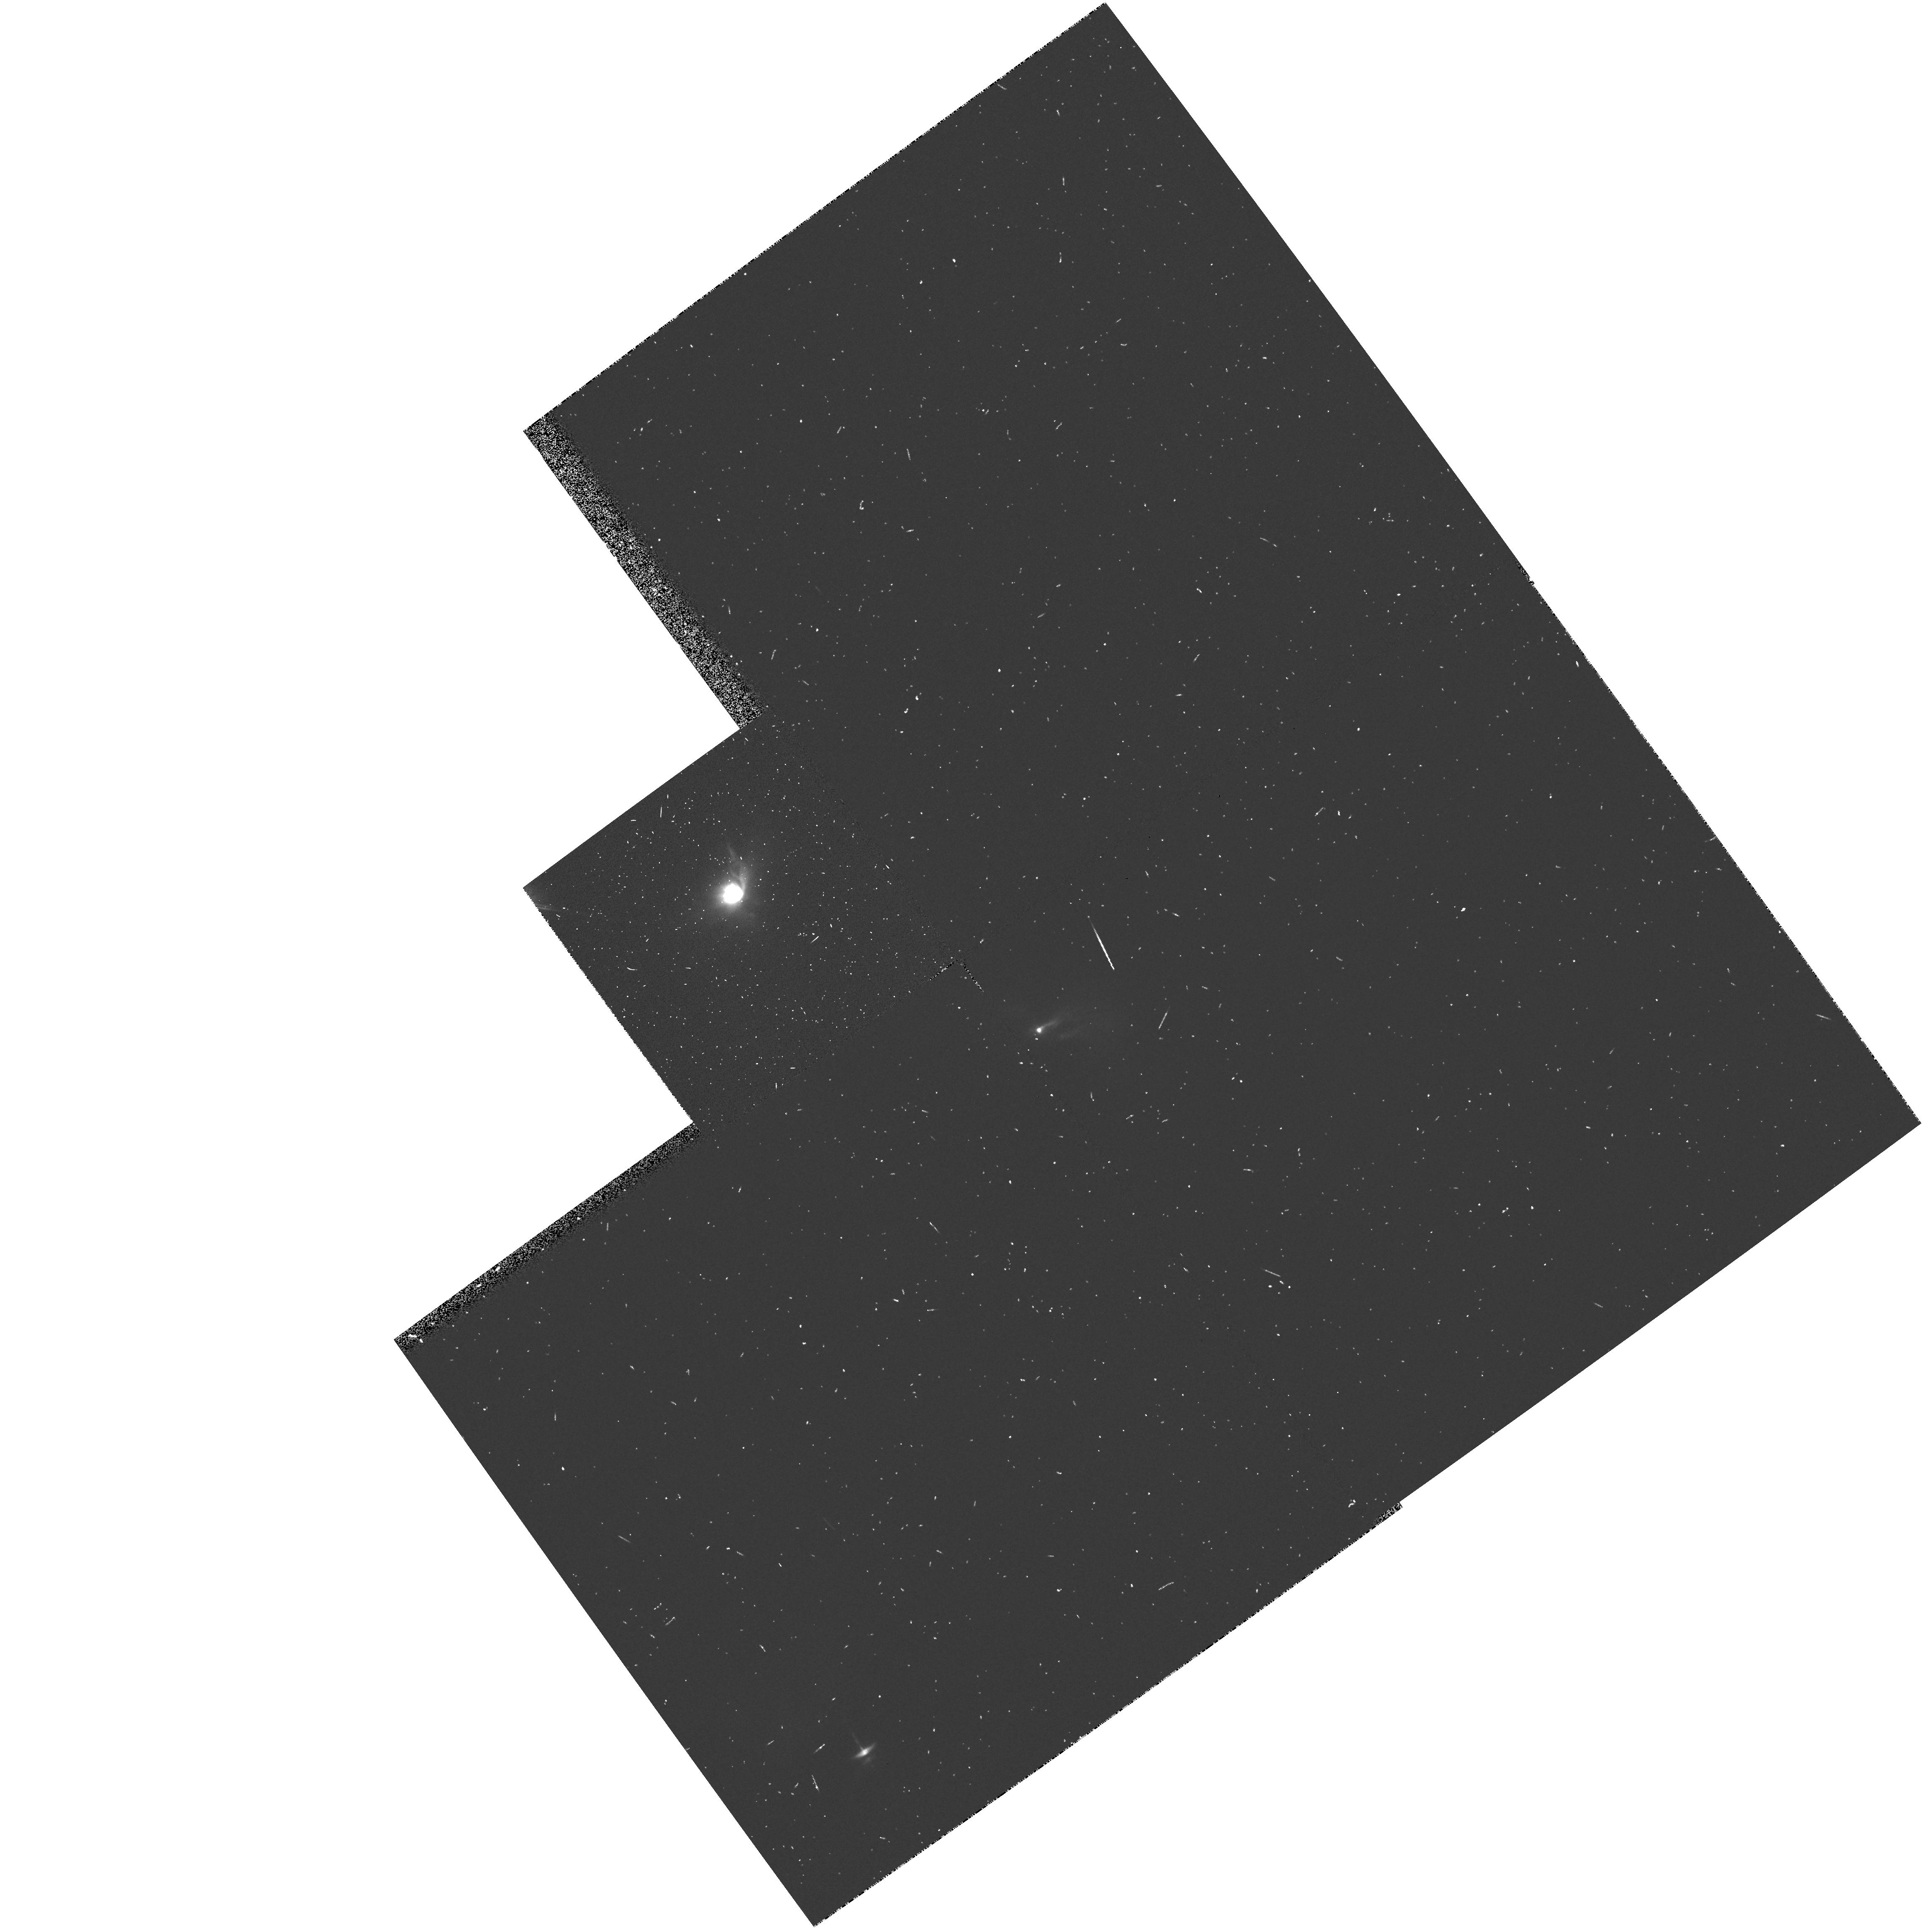
Target: HL-TAU
Instrument: WFPC2/PC
Filter: F555W
Exposure: 6 min
Observation ID: hst_5204_04_wfpc2_pc_f555w_u26s04

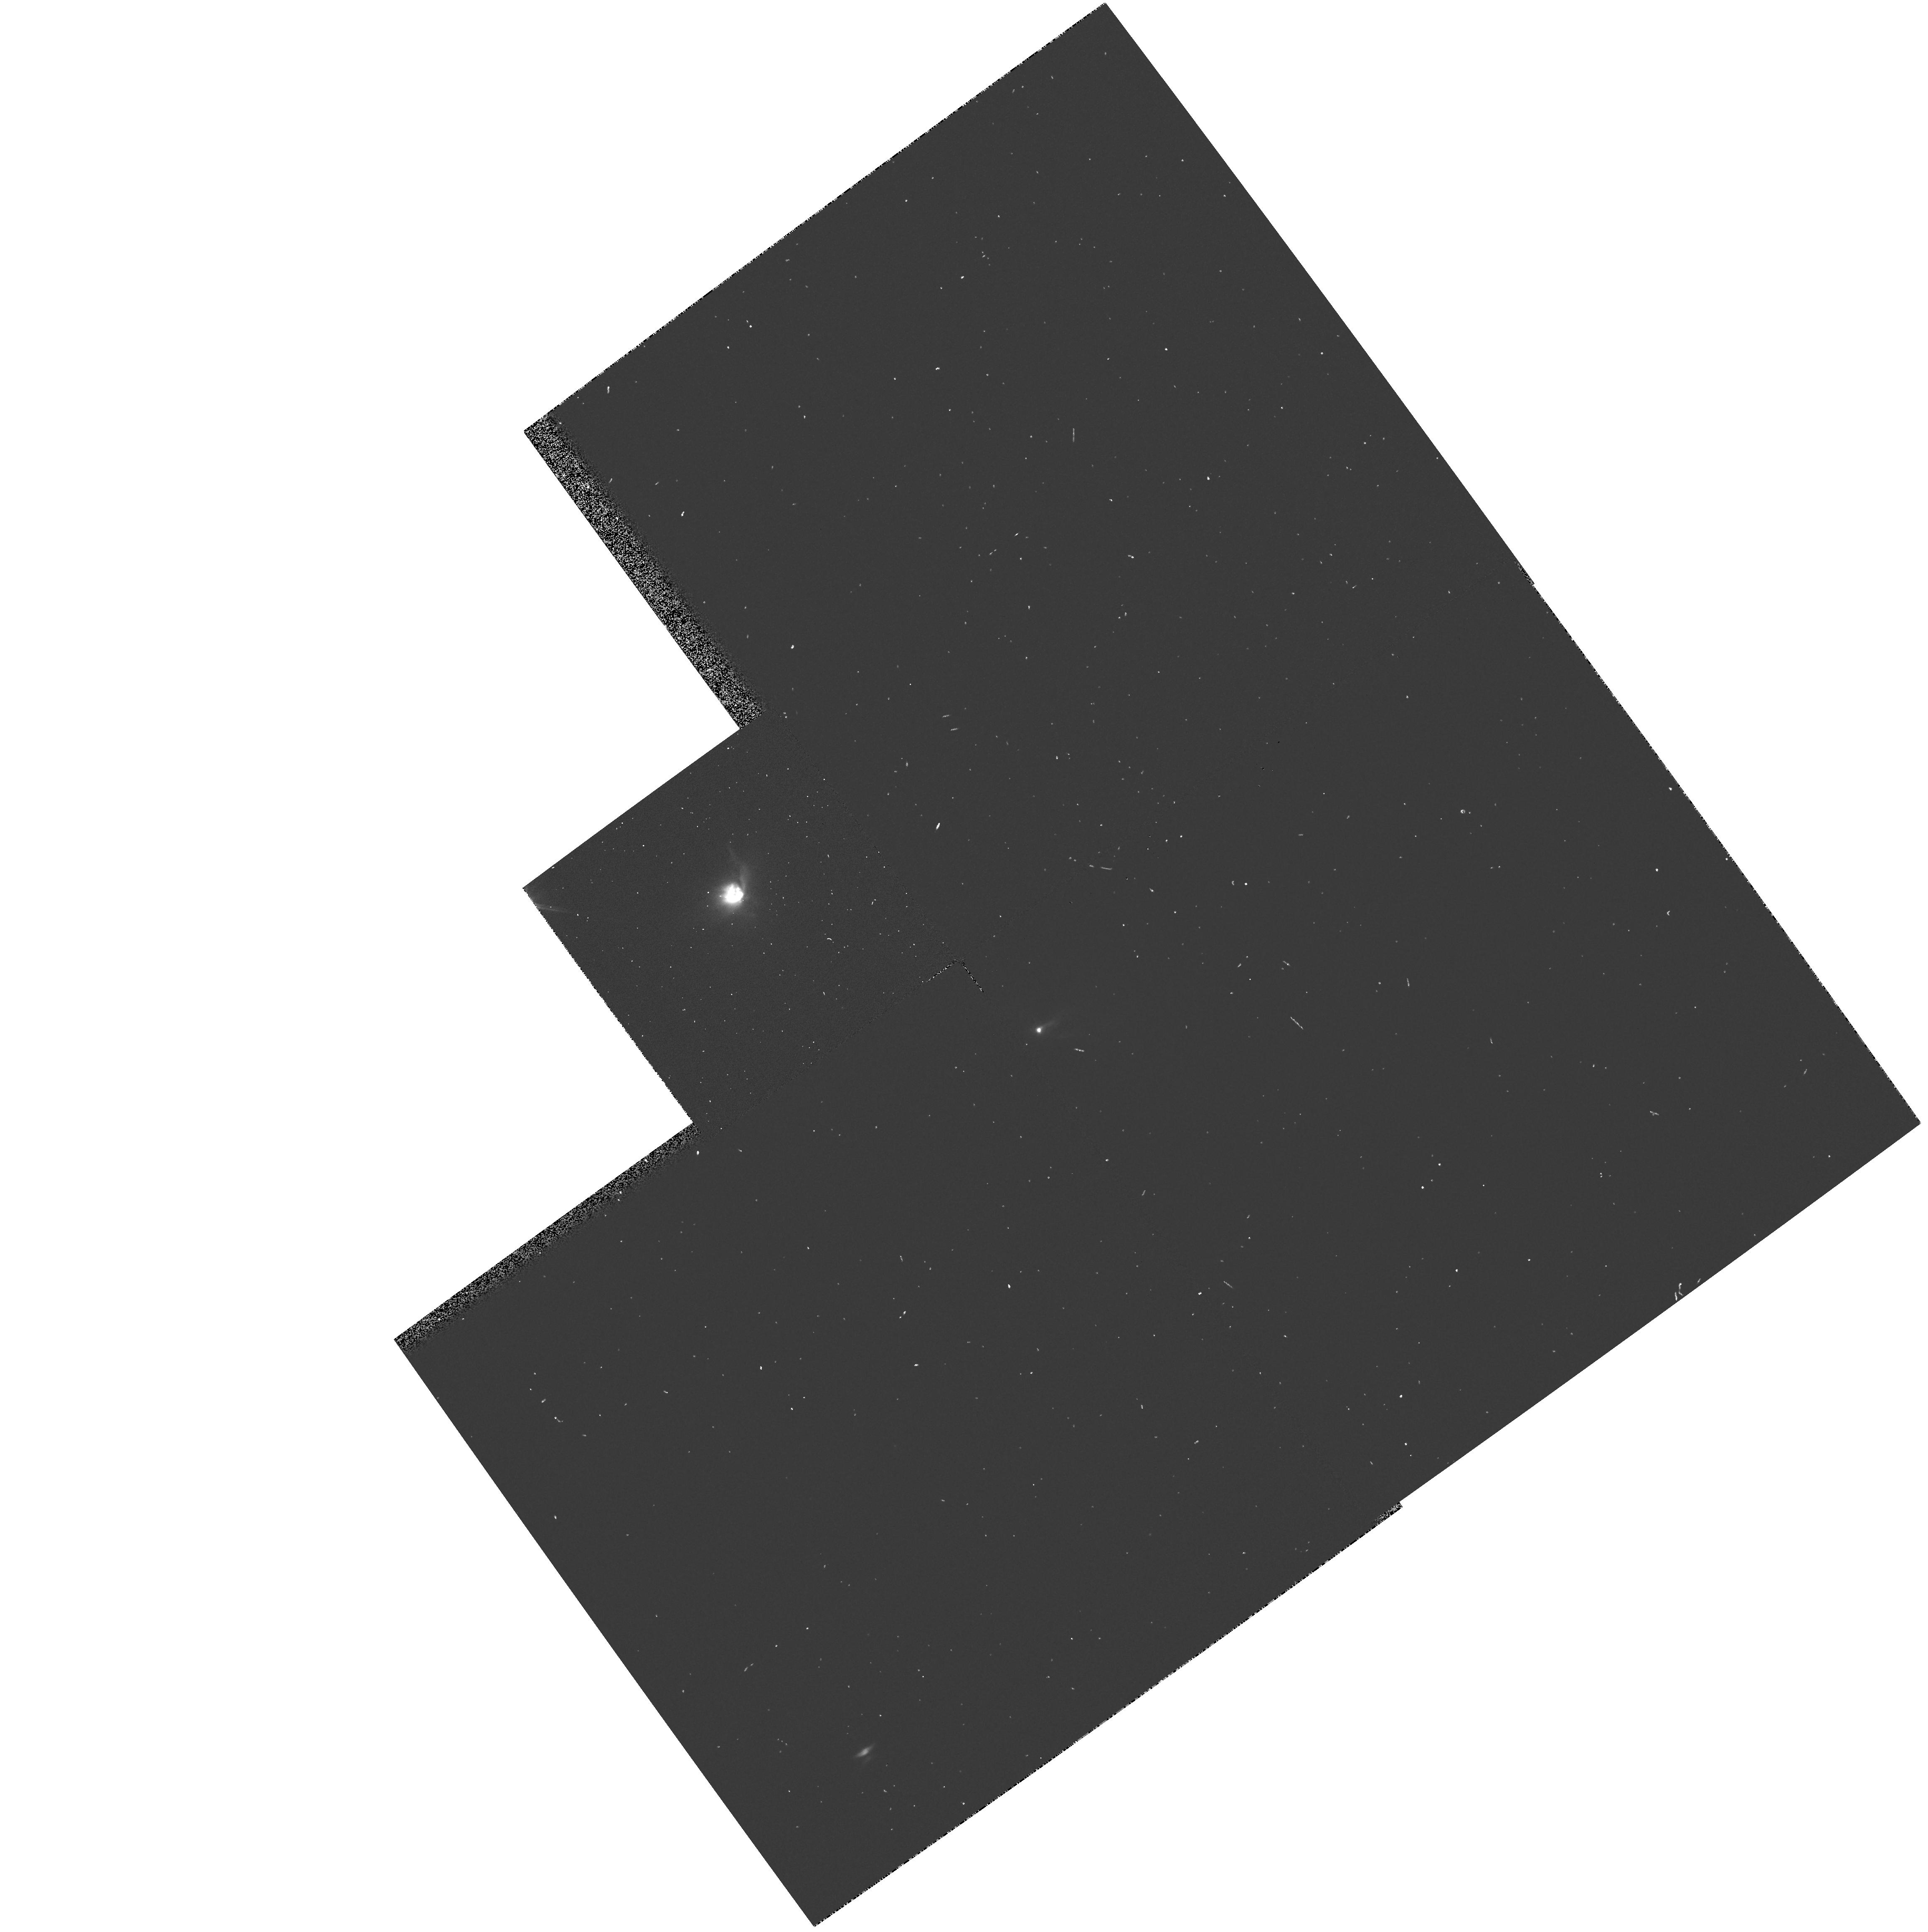
Target: HL-TAU
Instrument: WFPC2/PC
Filter: F814W
Exposure: 1 min
Observation ID: hst_5204_04_wfpc2_pc_f814w_u26s04

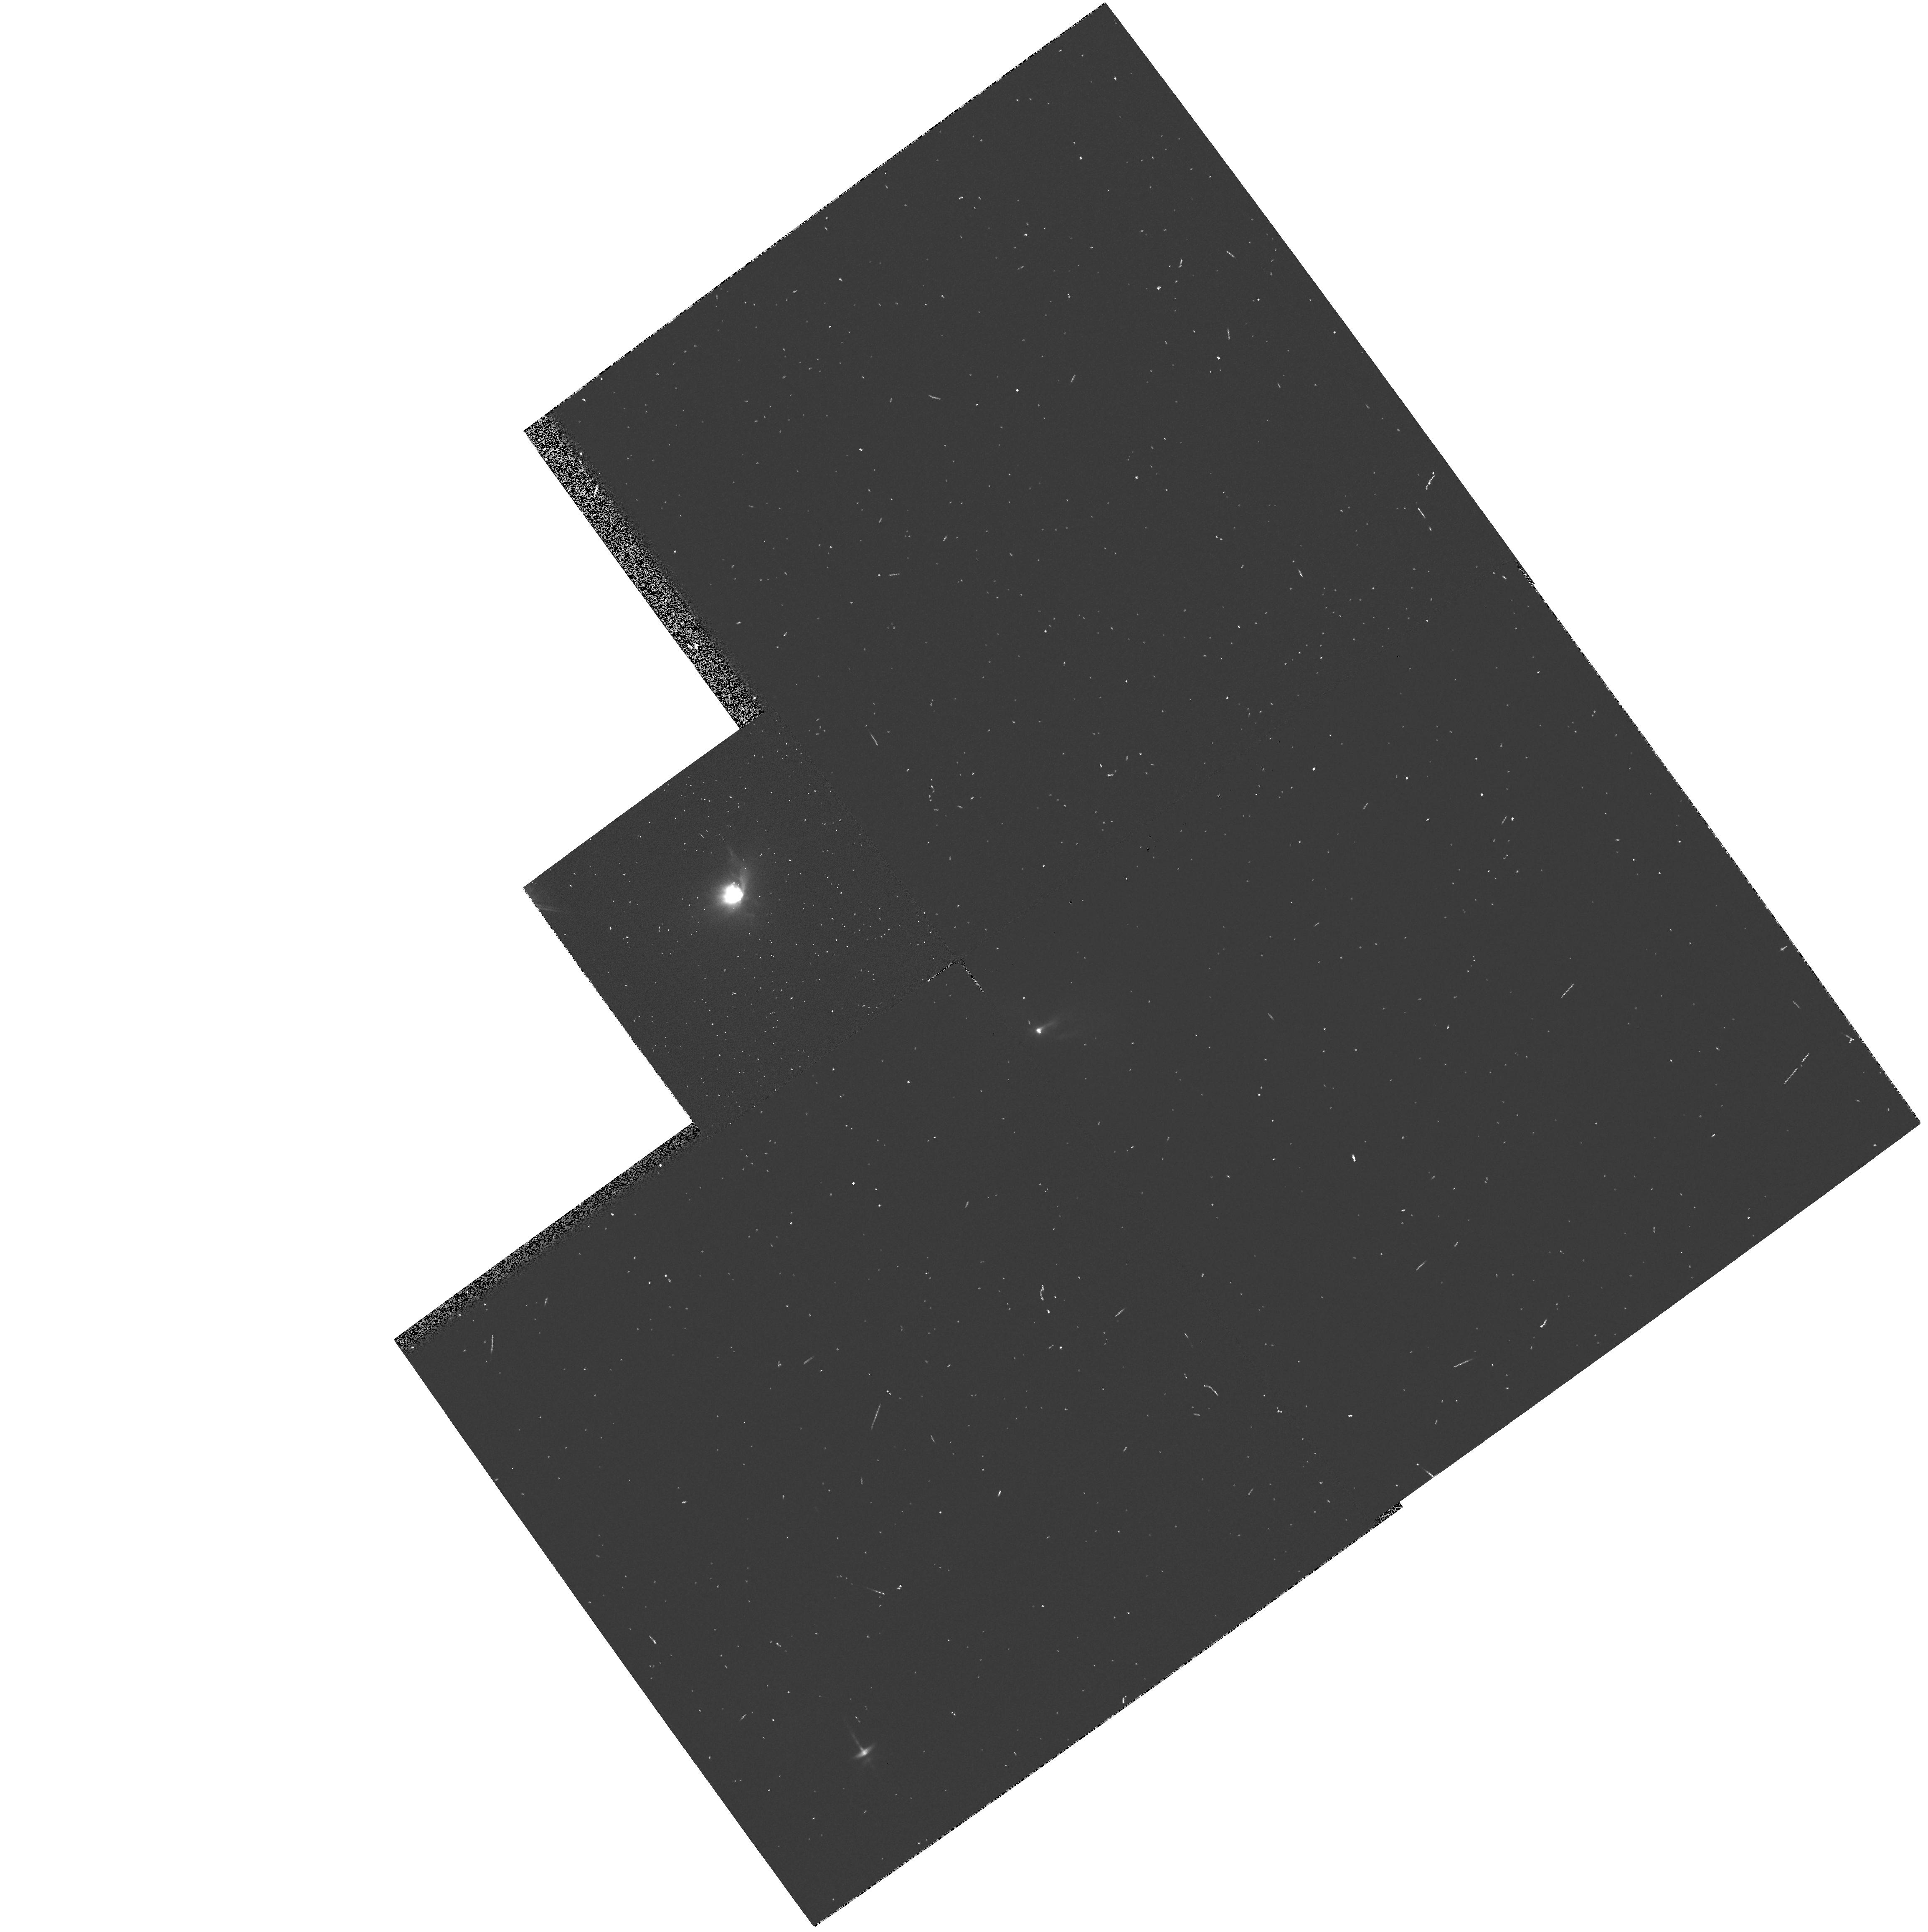
Target: HL-TAU
Instrument: WFPC2/PC
Filter: F675W
Exposure: 2 min
Observation ID: hst_5204_04_wfpc2_pc_f675w_u26s04

THE DISKS AROUND YOUNG STELLAR OBJECTS (PI: Trauger, John)

Circumstellar material has been detected at 1.3 mm around about 50% of the young (T<10^6 yr) stellar objects in the Taurus-Auriga molecular cloud. The observations permit an estimate of the material's spatial extent, mass and temperature, which are usually of sizes compatible with estimates of the conditions in the nebula which surrounded our sun prior to and during our planetary system formation (M of order 0.1 solar, T of order 100- 200 degrees and R of order 10 AU.). In the case of HL-Tau, a circumstellar disk has been resolved and shown to be in Keplerian rotation around the star. We propose to resolve the largest disks in scattered visible radiation with WFPC2. This will allow us to determine physical properties of the solid material such as its albedo, particle sizes, and spatial distribution.